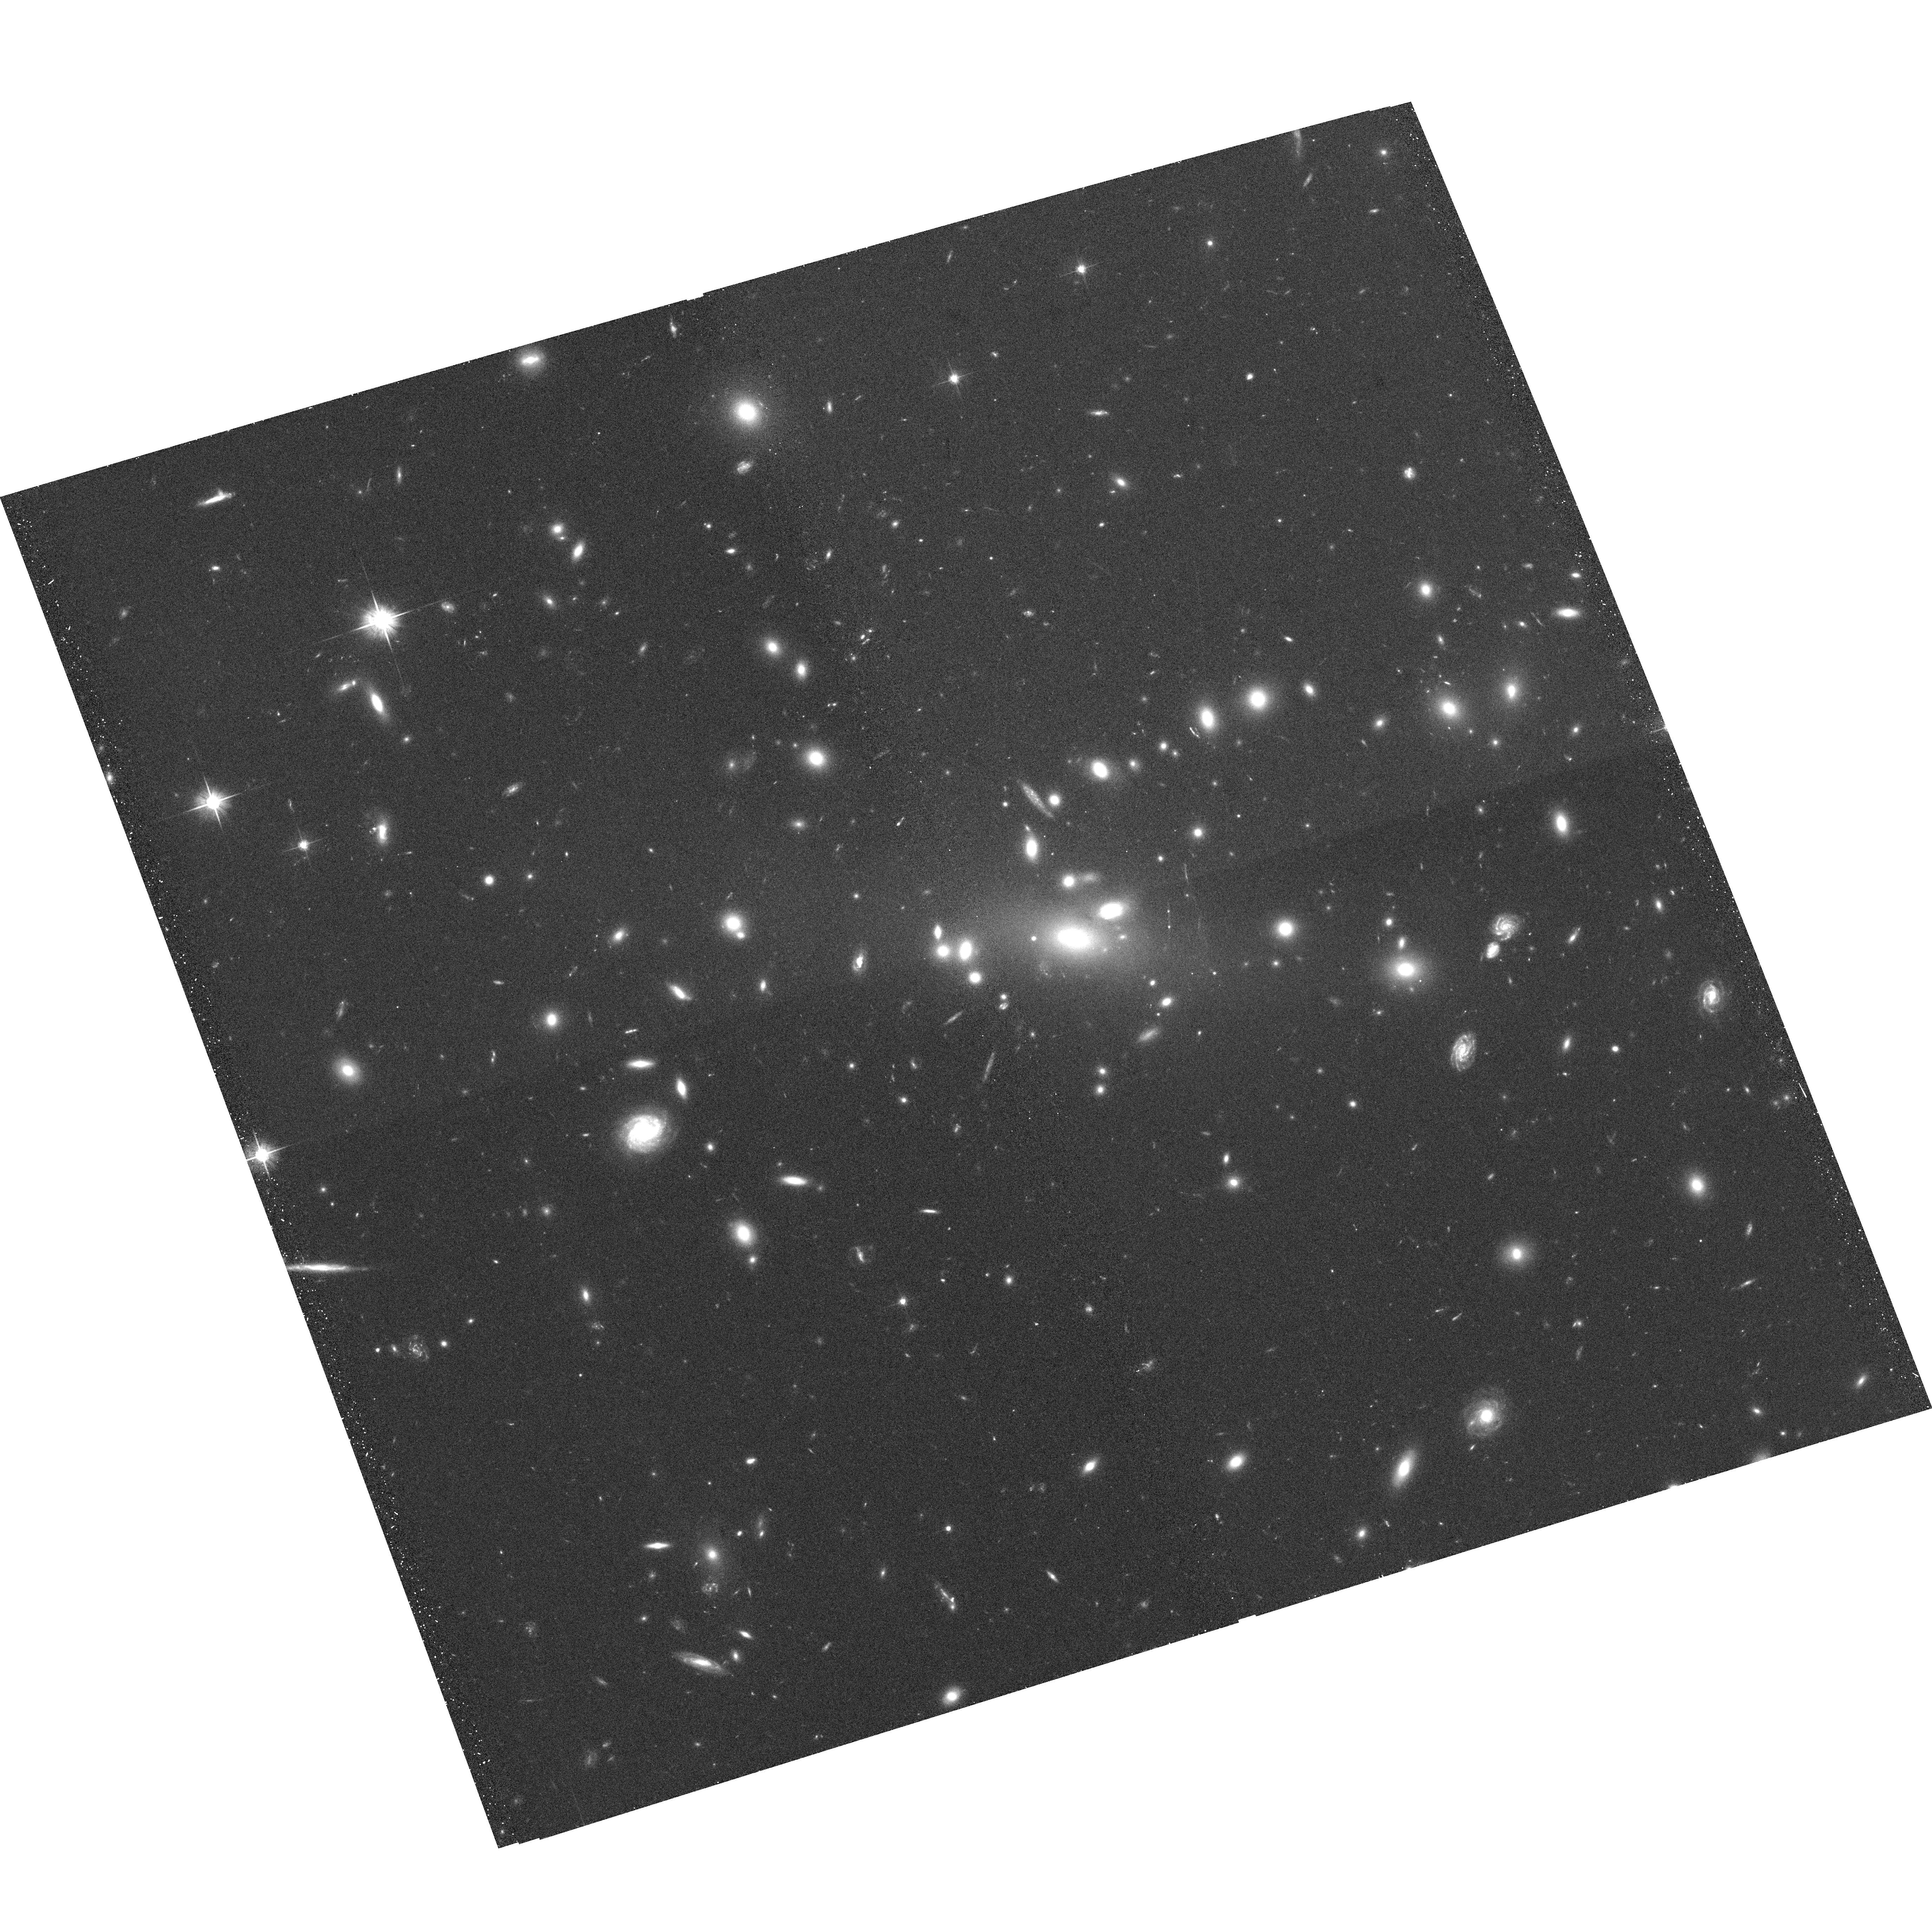
Target: RXCJ0237.4-2630
Instrument: ACS/WFC
Filter: F606W
Exposure: 20 min
Observation ID: hst_10881_16_acs_wfc_f606w_j9sa16

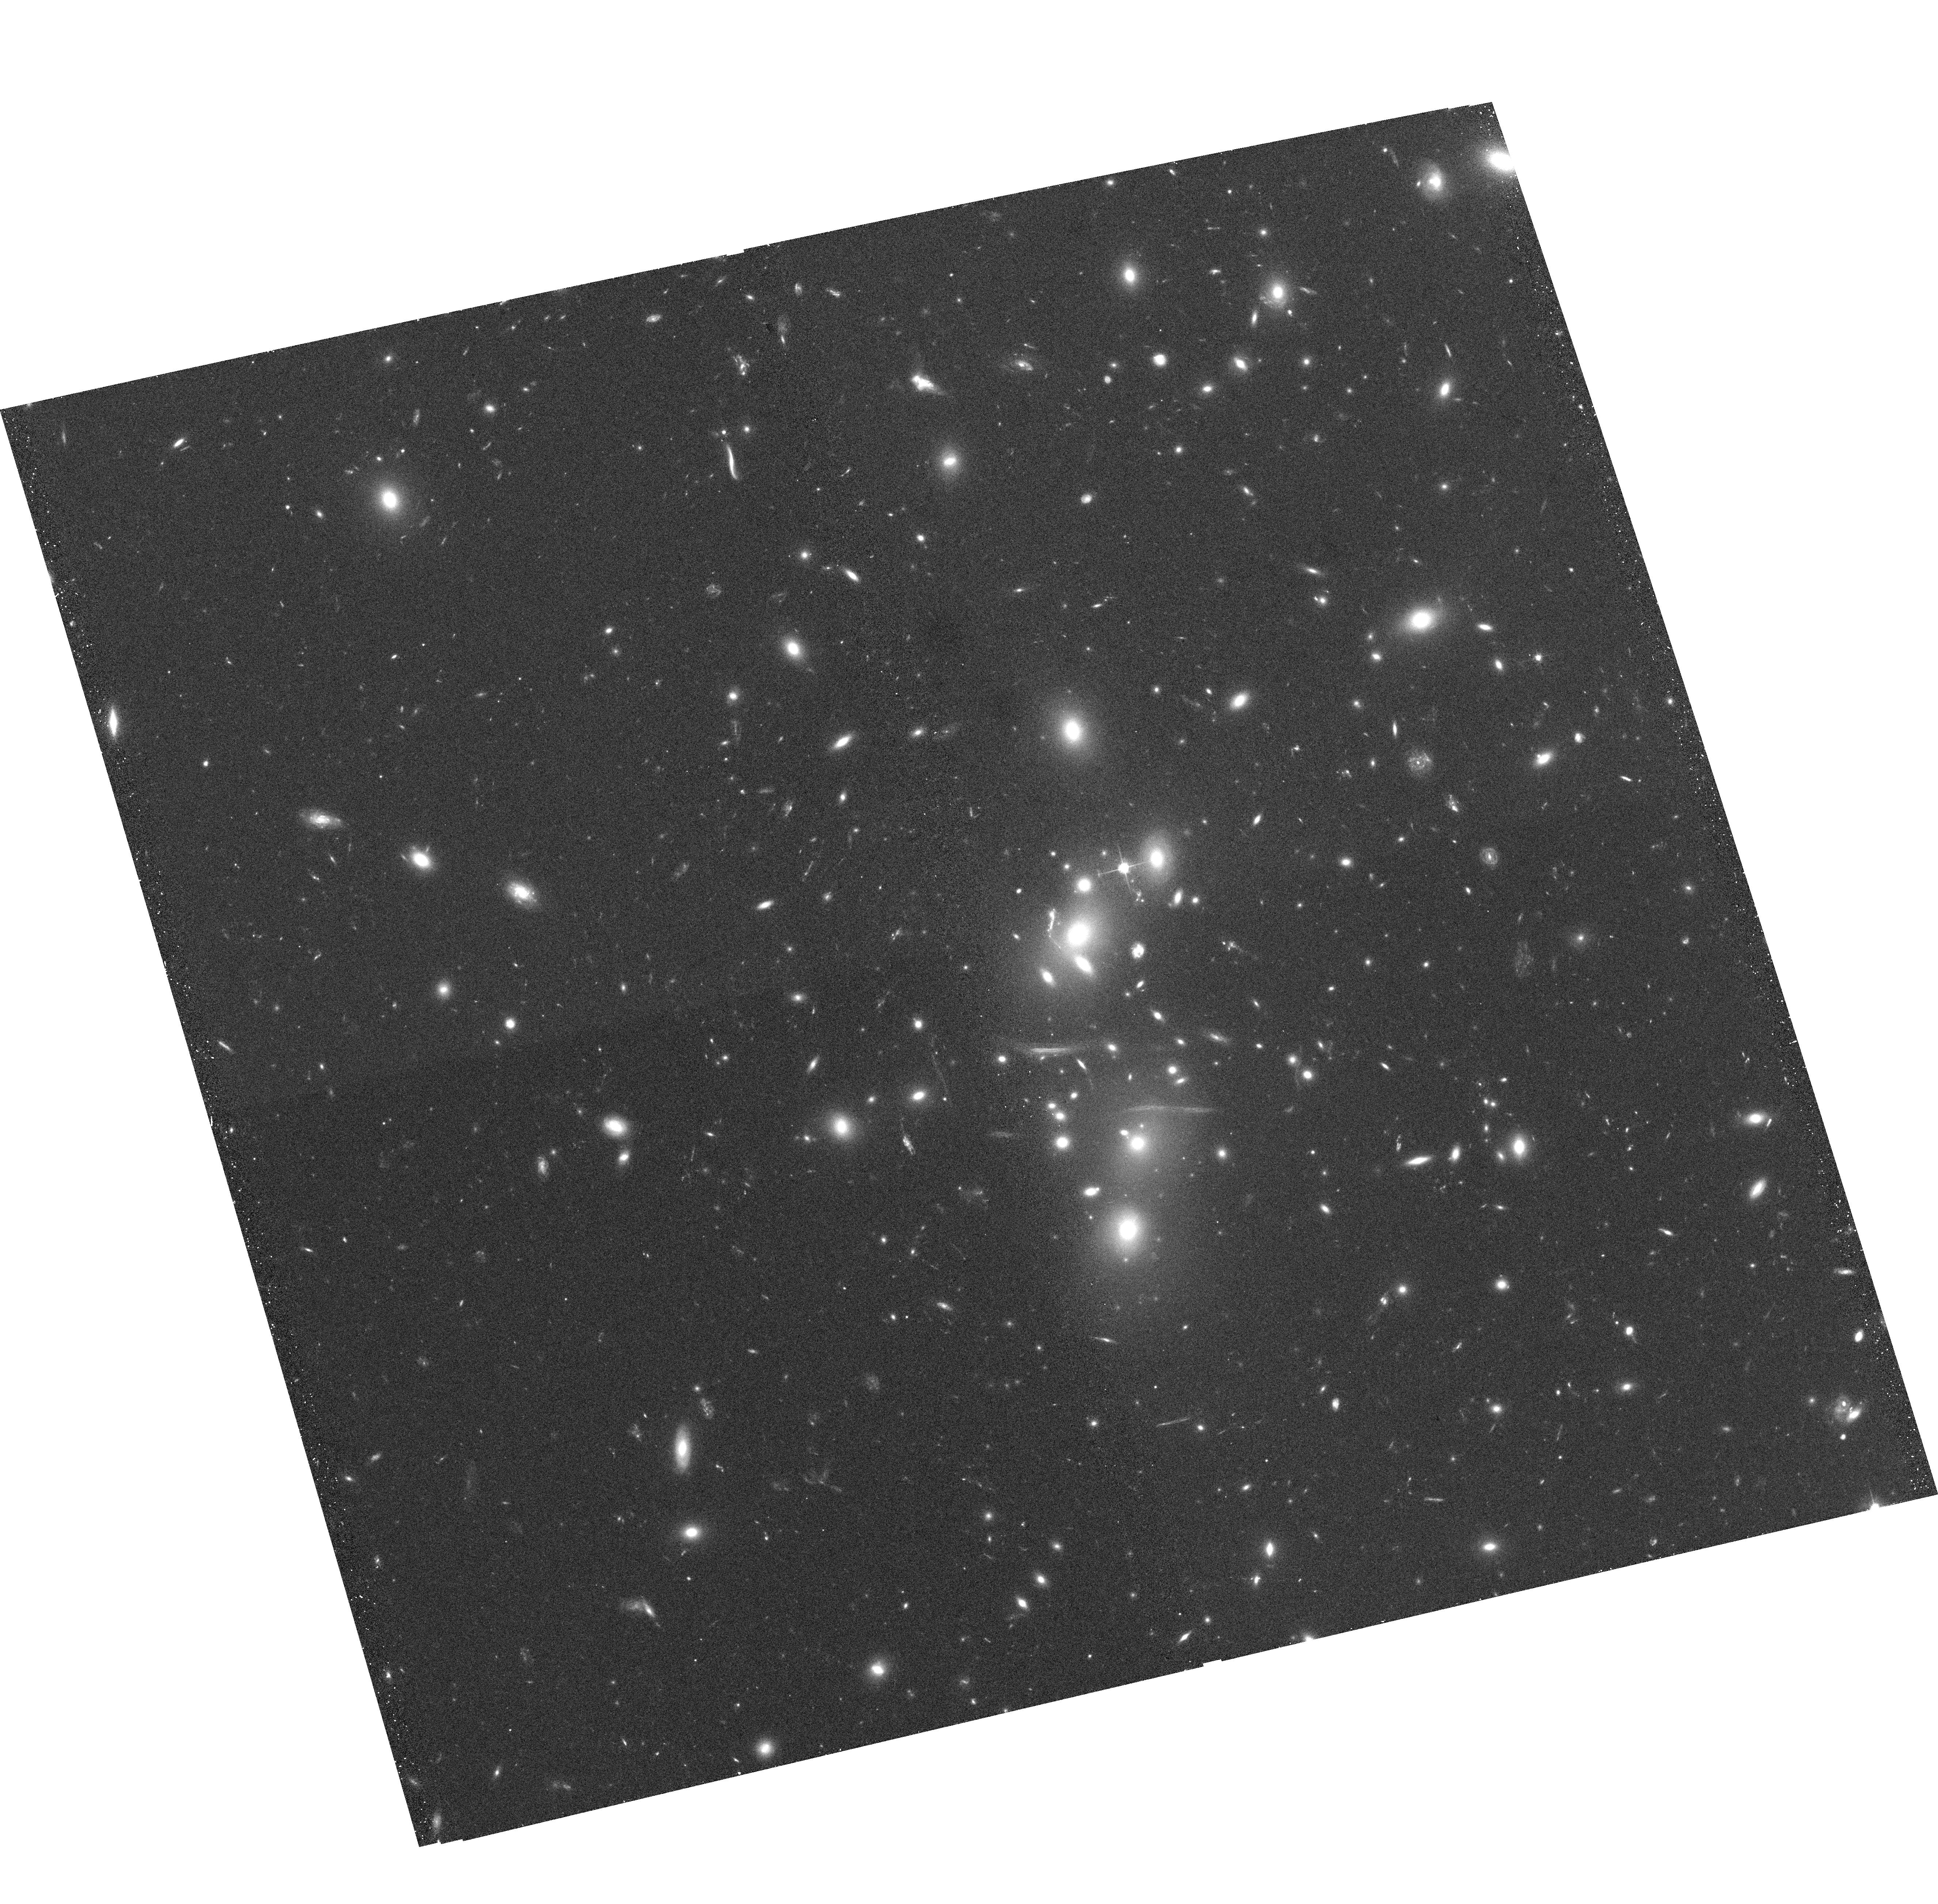
Target: RXCJ0043.4-2037
Instrument: ACS/WFC
Filter: F606W
Exposure: 20 min
Observation ID: hst_10881_04_acs_wfc_f606w_j9sa04

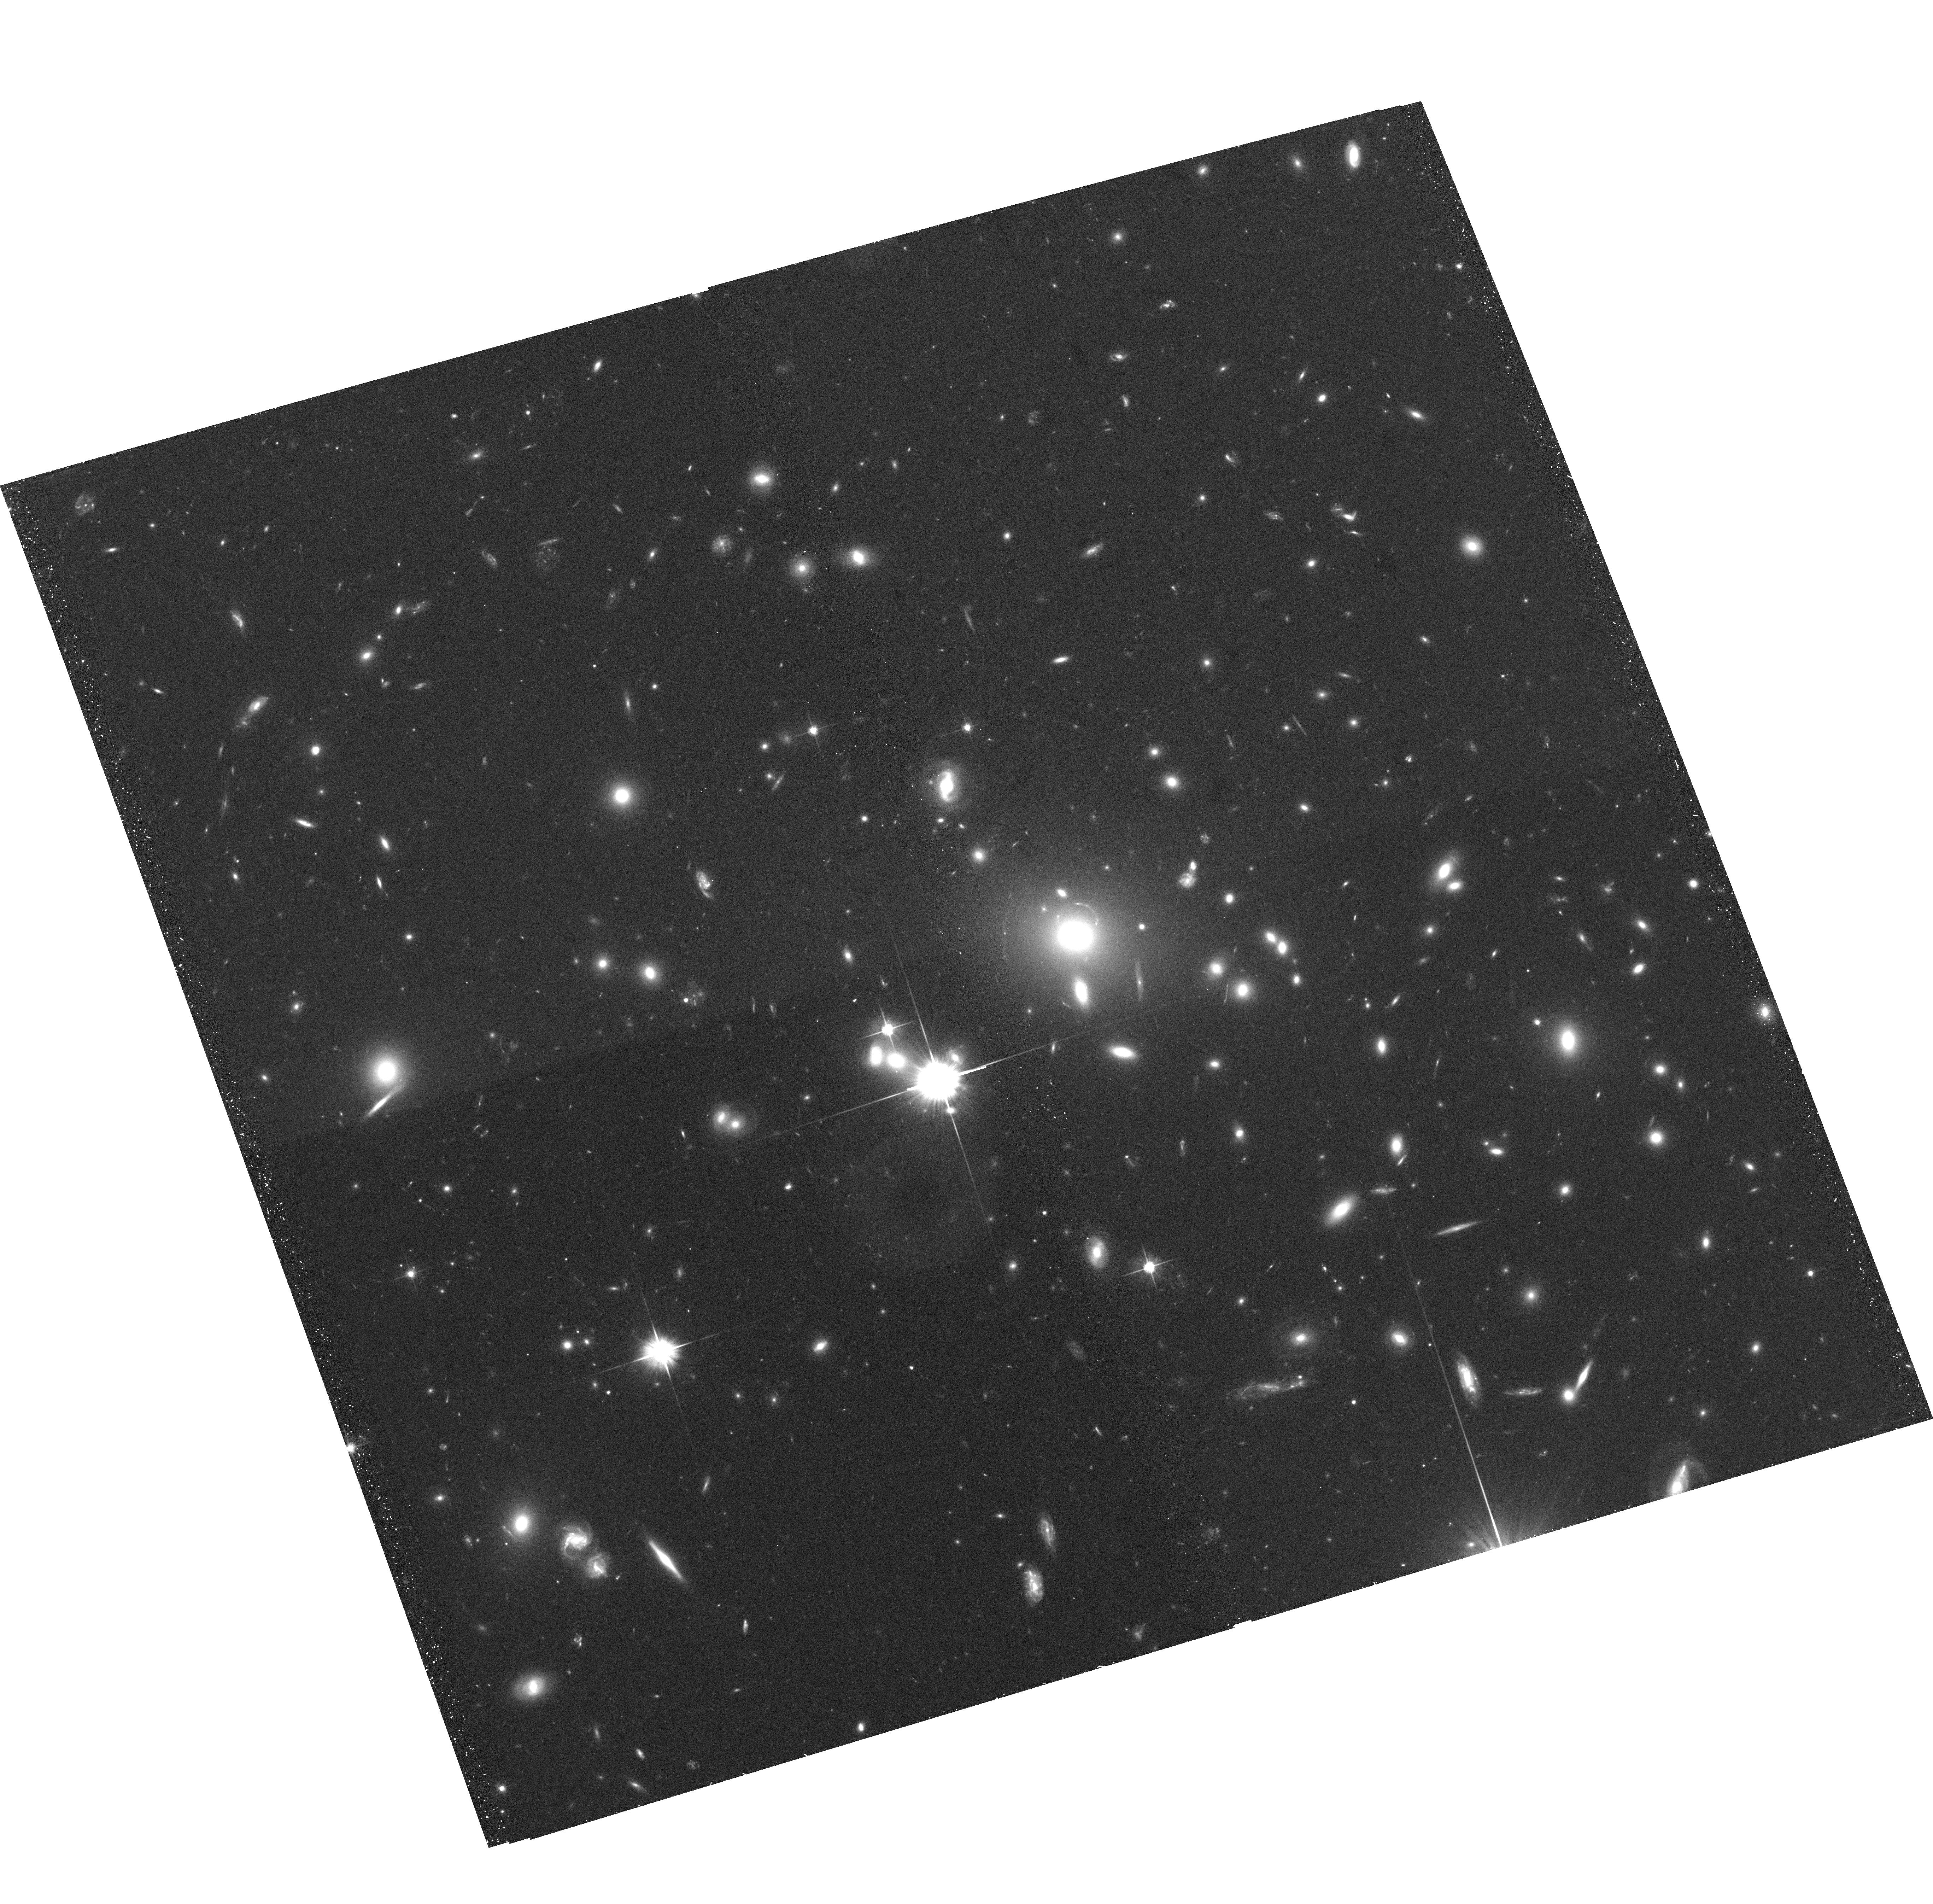
Target: RXCJ0304.1-3656
Instrument: ACS/WFC
Filter: F606W
Exposure: 20 min
Observation ID: hst_10881_17_acs_wfc_f606w_j9sa17

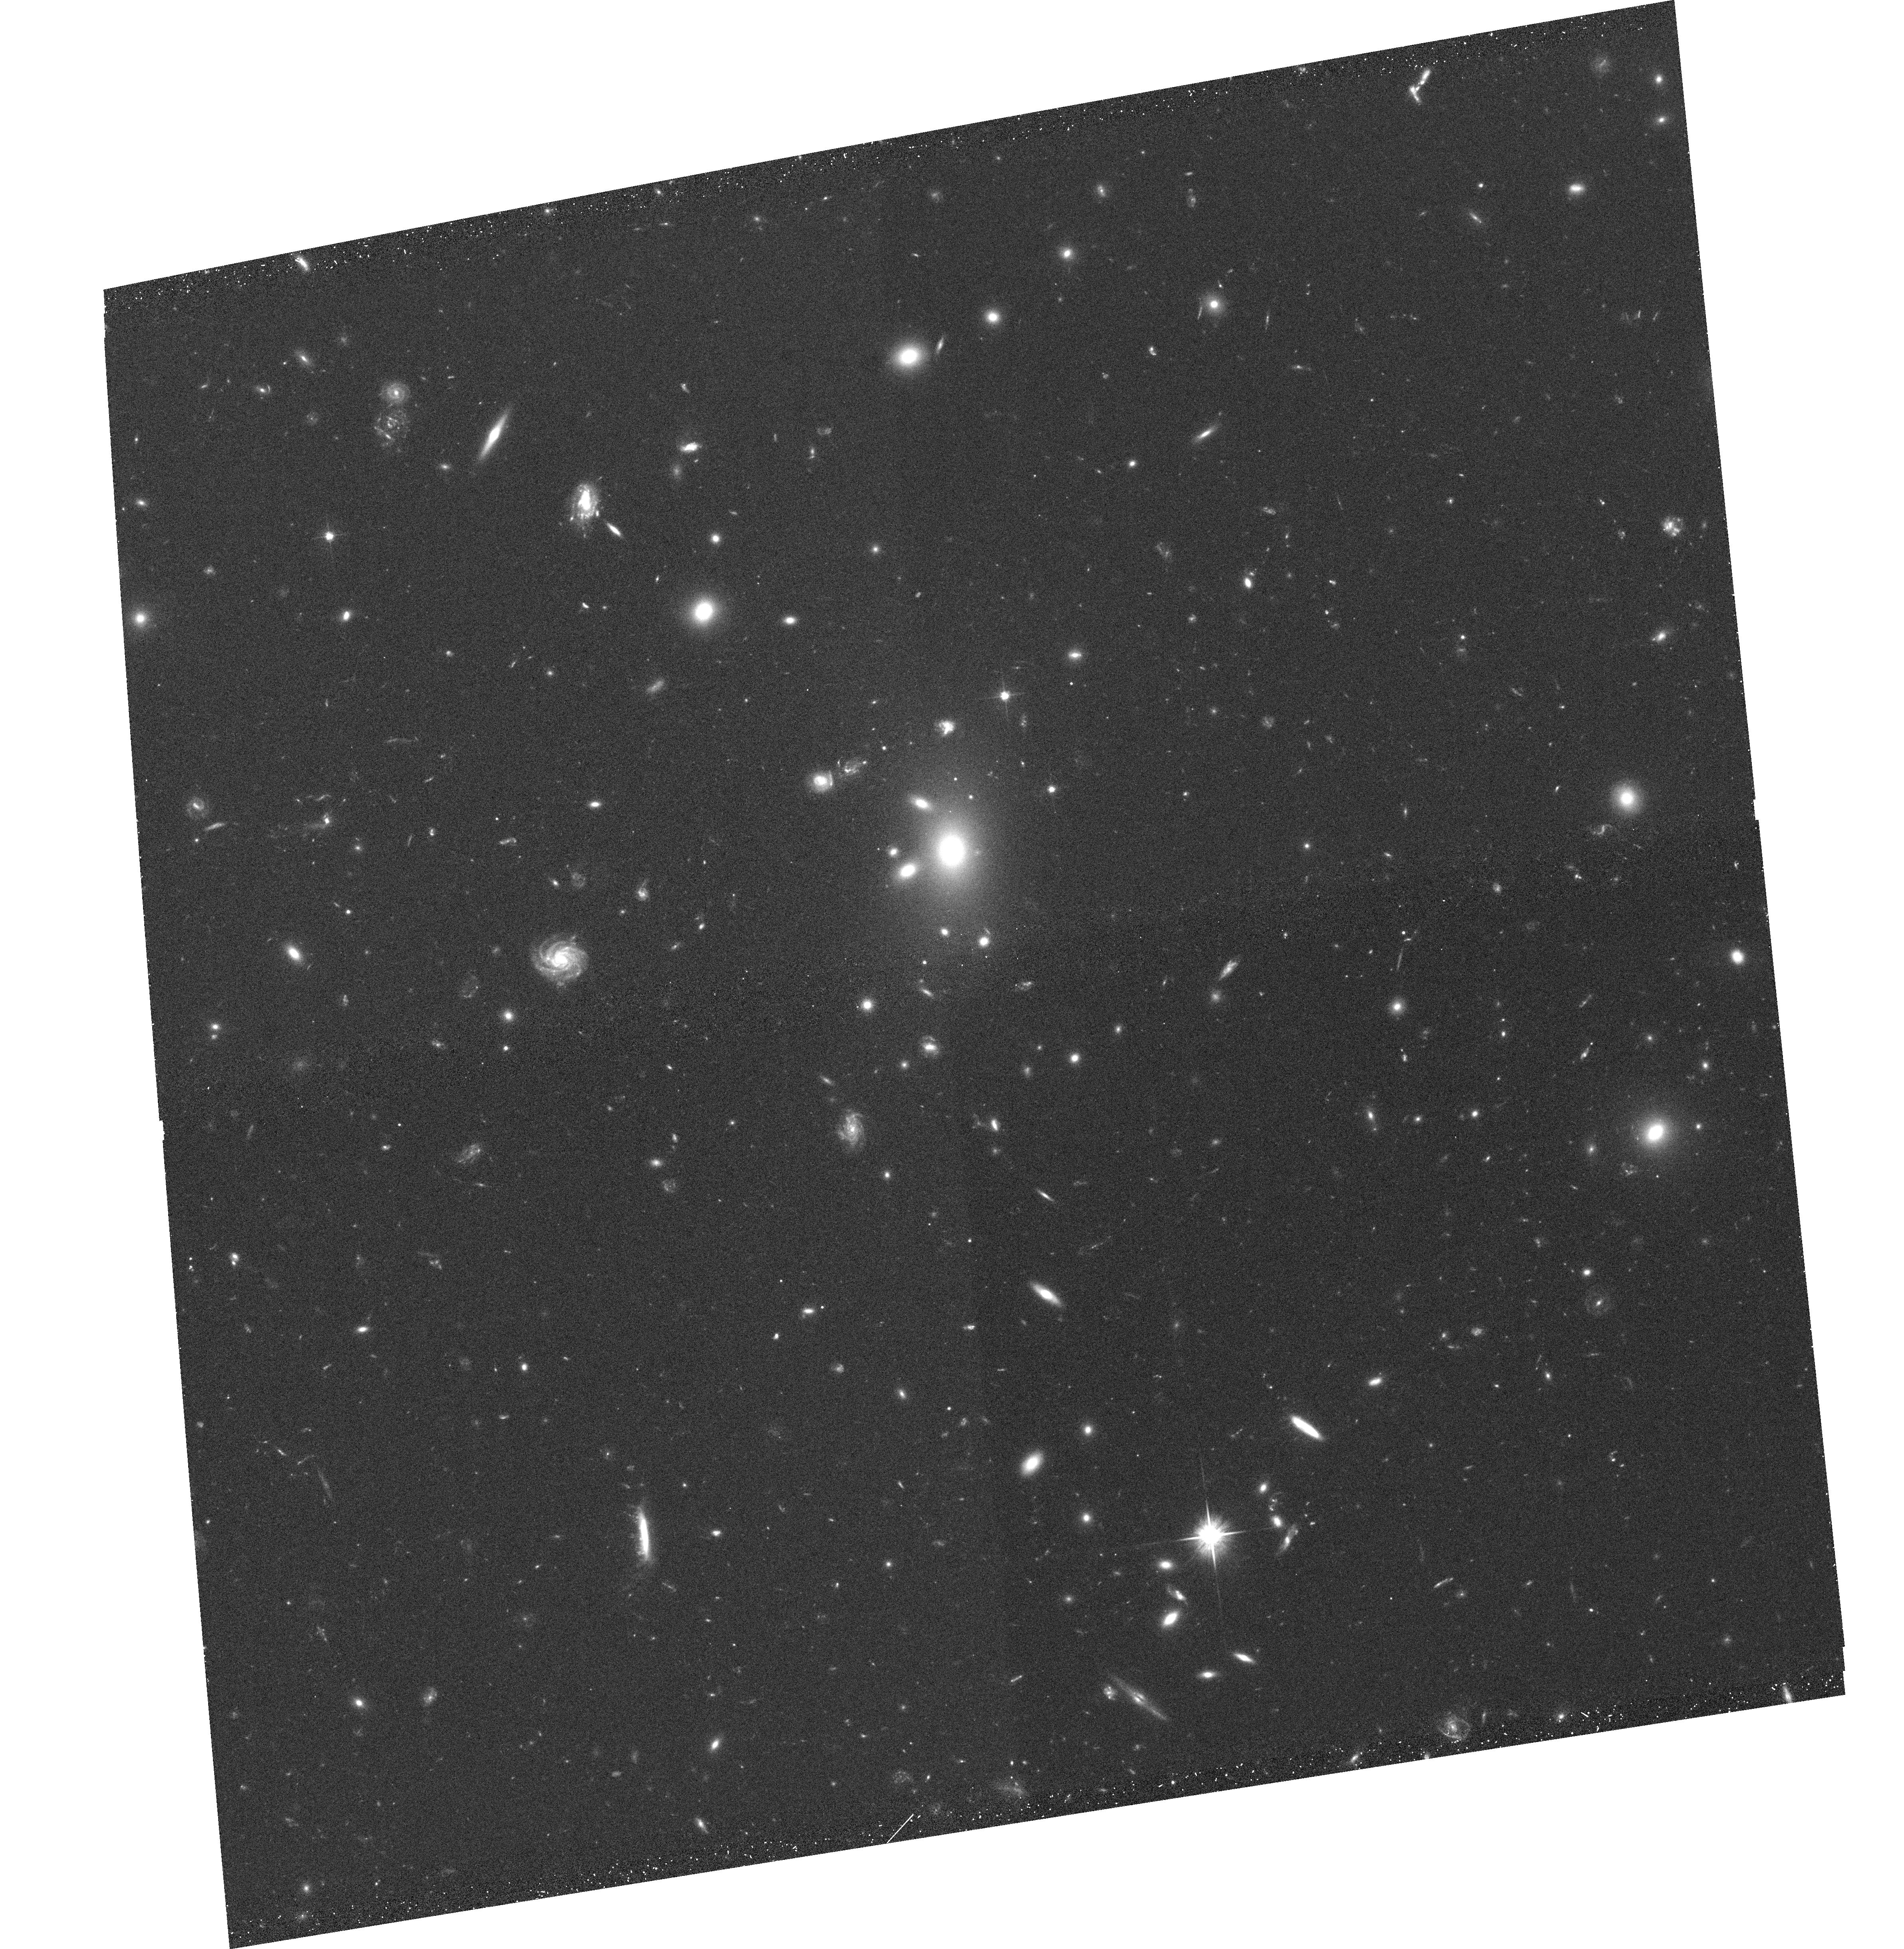
Target: RXCJ0220.9-3829
Instrument: ACS/WFC
Filter: F606W
Exposure: 20 min
Observation ID: hst_10881_13_acs_wfc_f606w_j9sa13

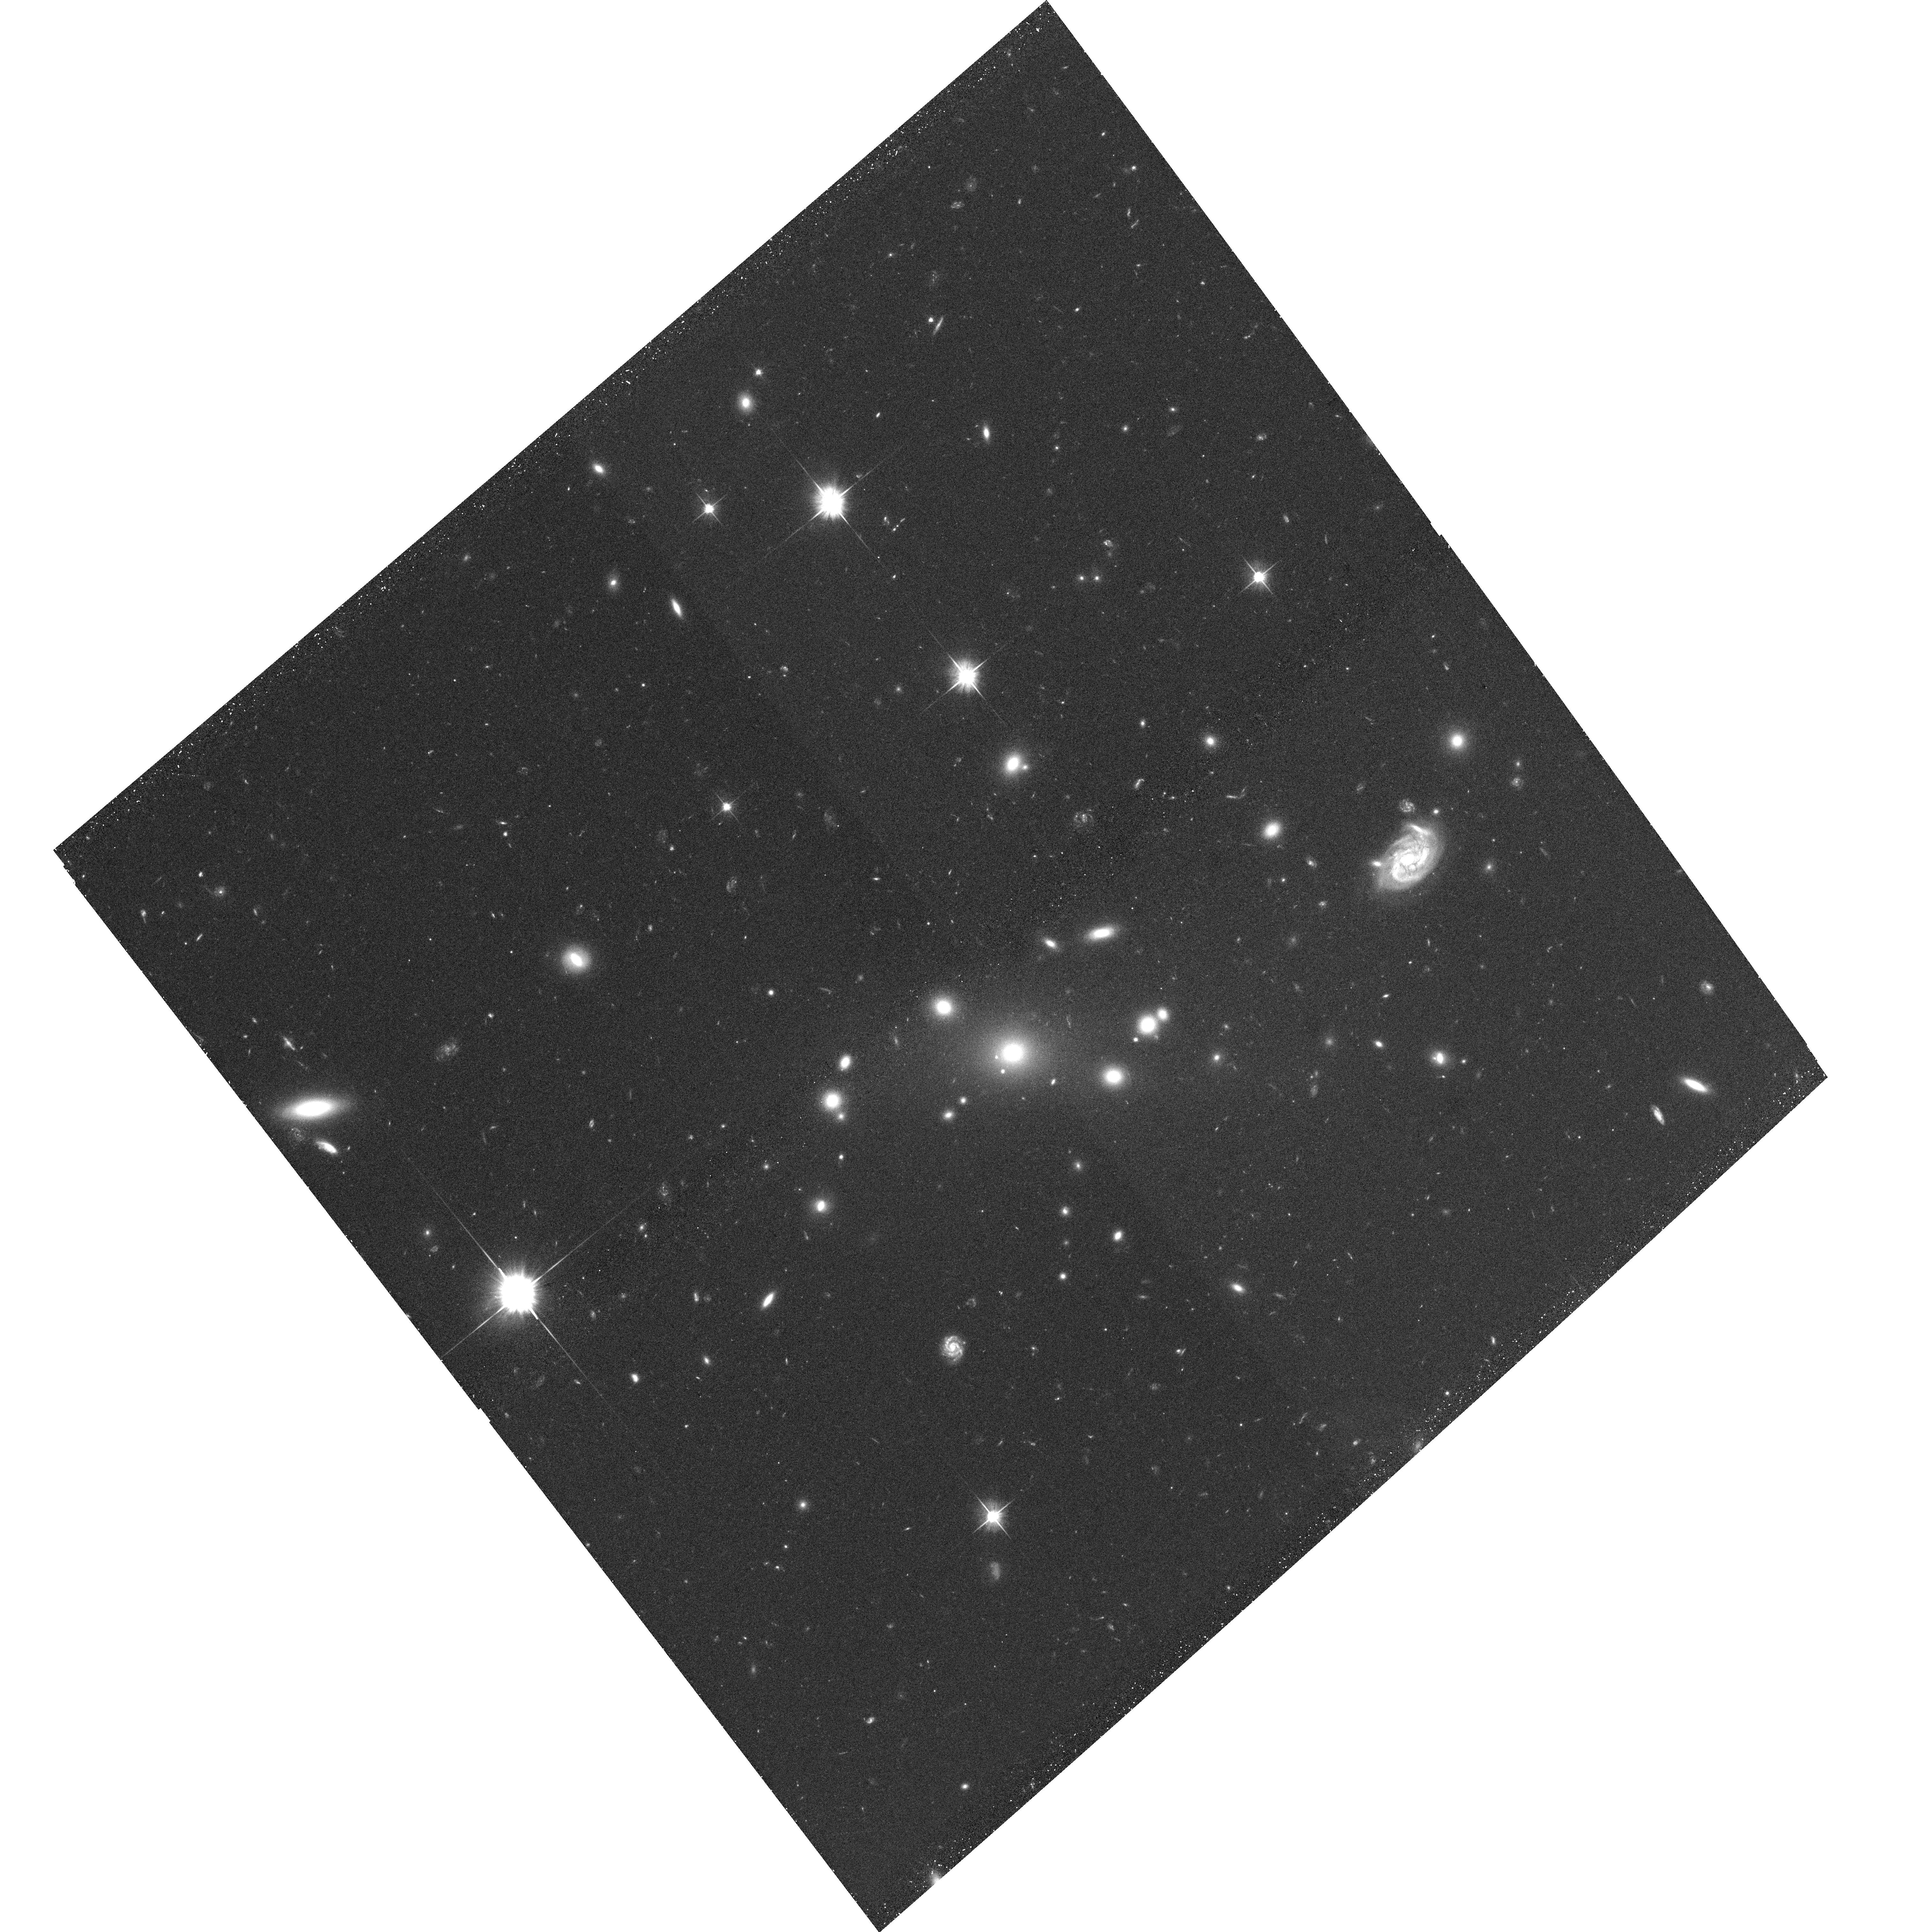
Target: RXJ1000.5+4409
Instrument: ACS/WFC
Filter: F606W
Exposure: 20 min
Observation ID: hst_10881_54_acs_wfc_f606w_j9sa54

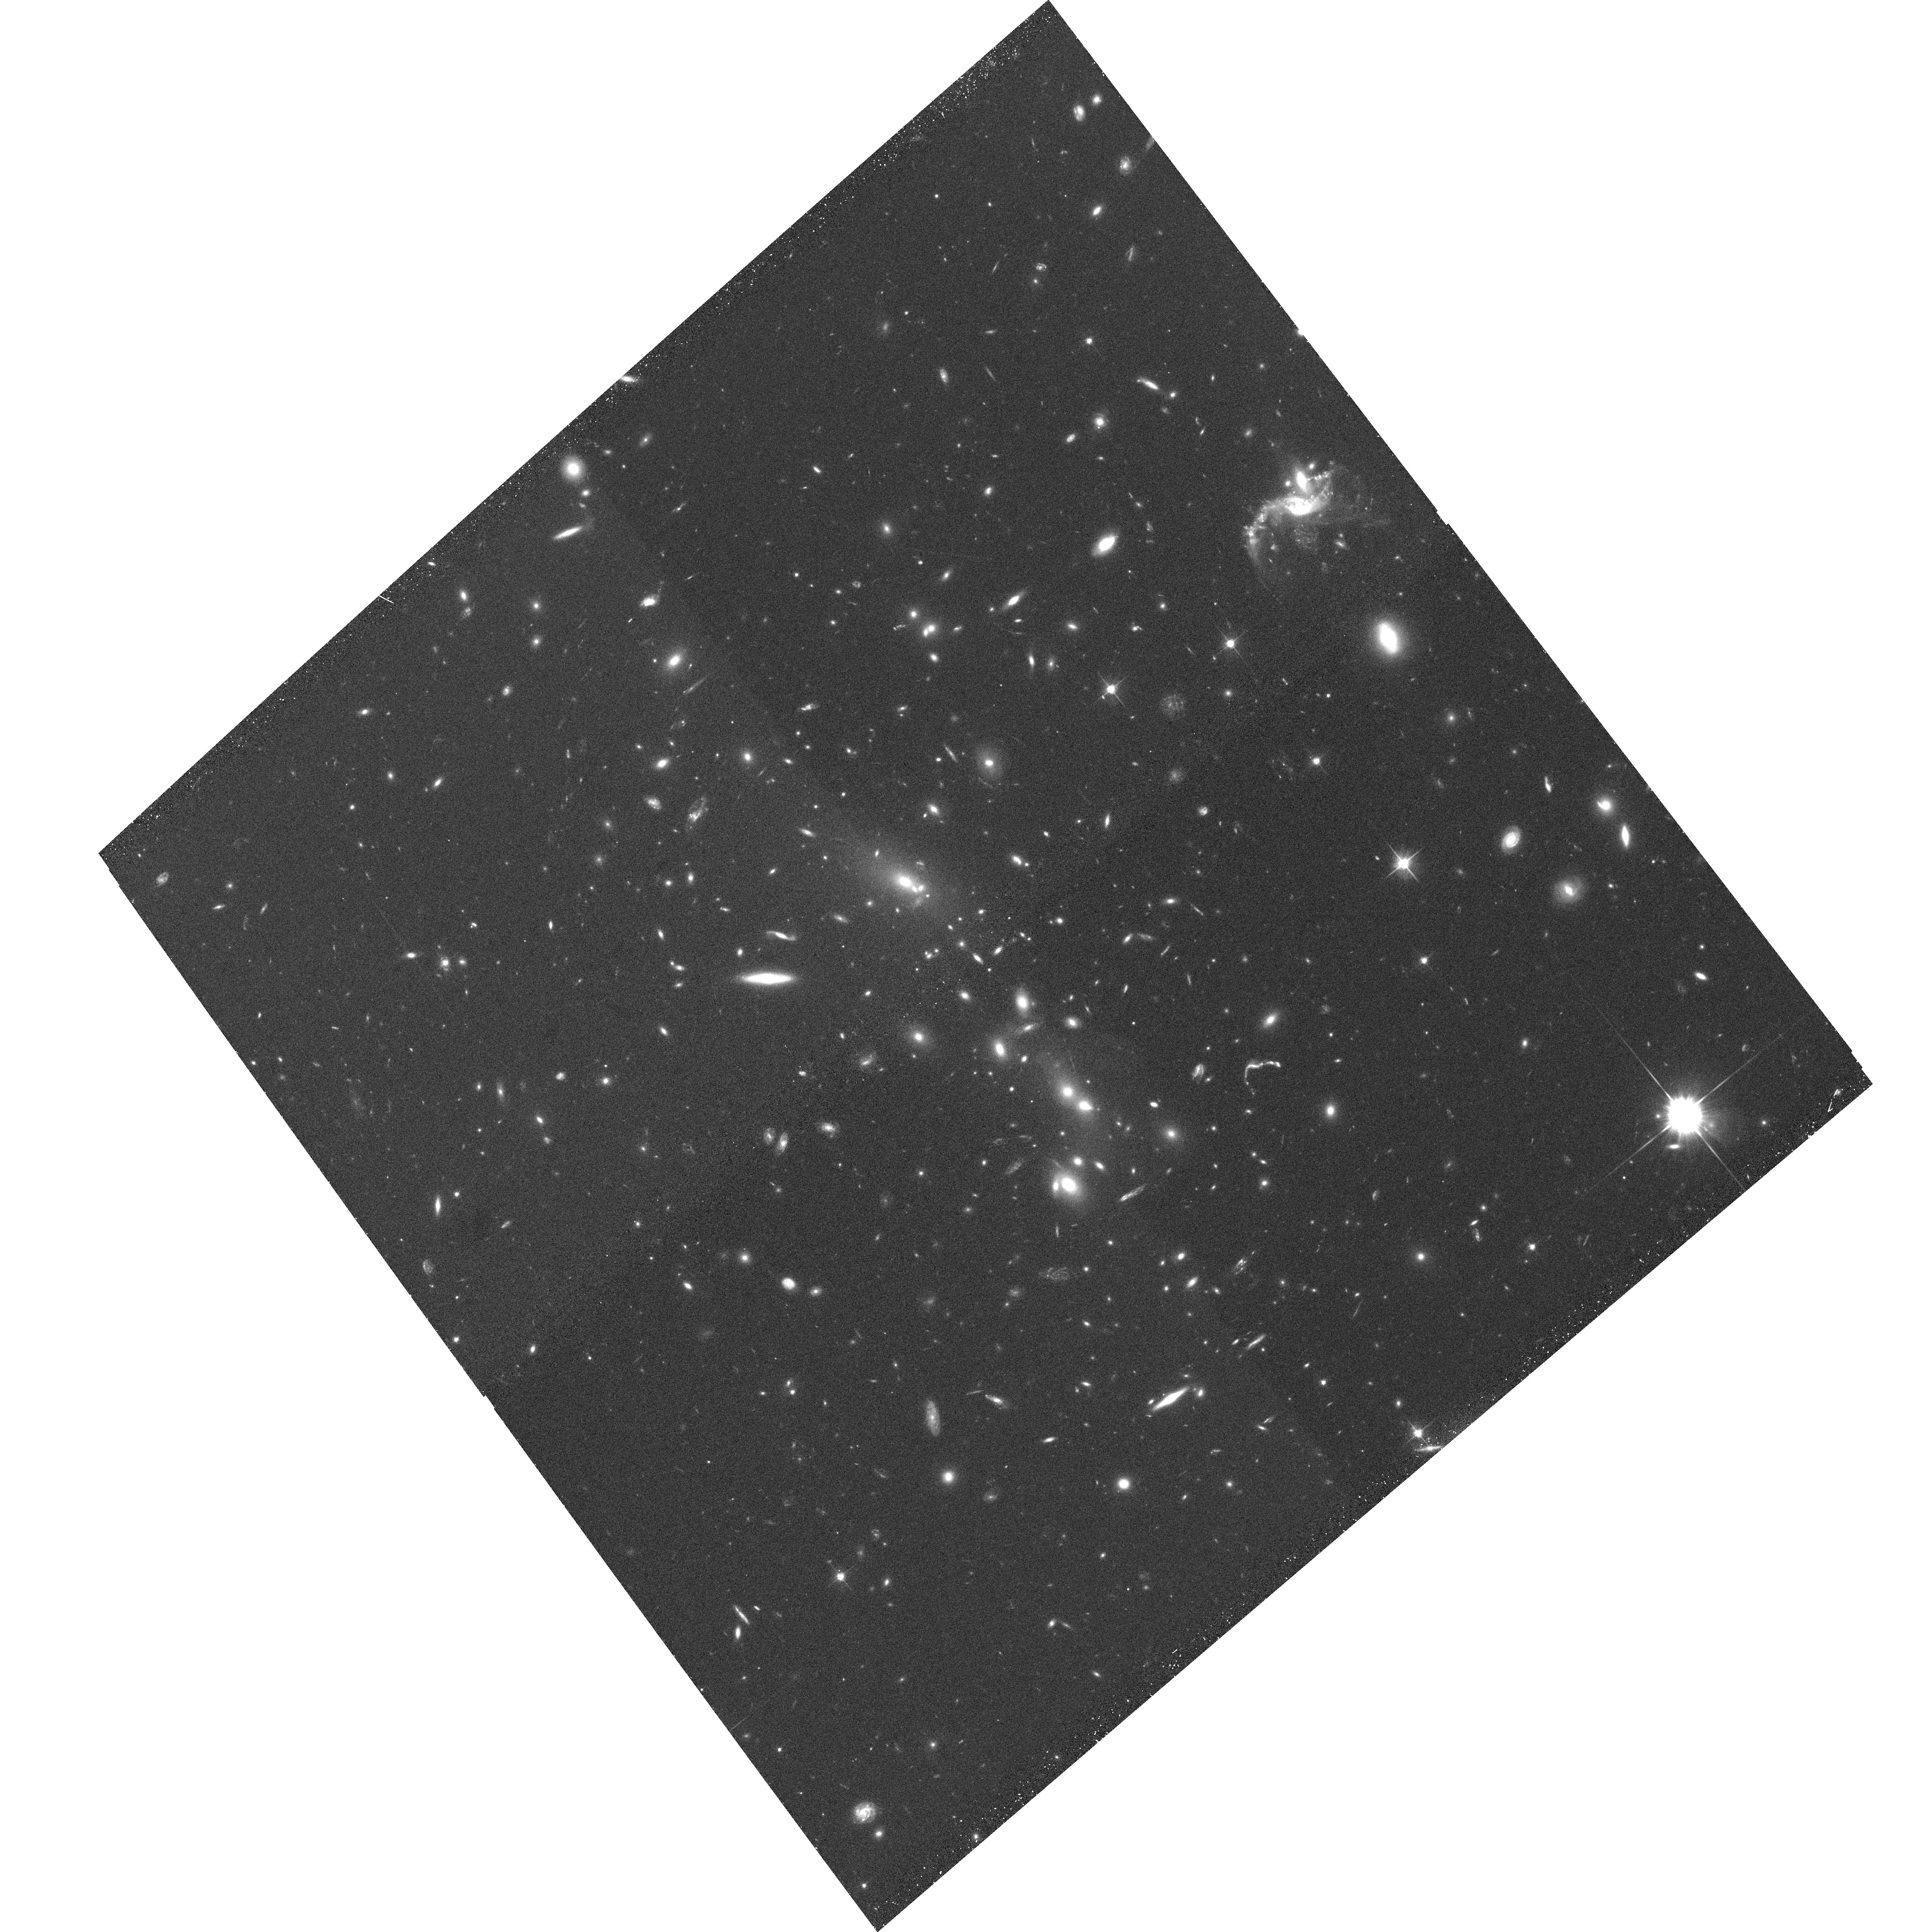
Target: RXCJ0358.8-2955
Instrument: ACS/WFC
Filter: F606W
Exposure: 20 min
Observation ID: hst_10881_21_acs_wfc_f606w_j9sa21

The Ultimate Gravitational Lensing Survey of Cluster Mass and Substructure (PI: Smith, Graham)

We propose a systematic and detailed investigation of the mass, substructure, and thermodynamics of one hundred X-ray luminous galaxy clusters at 0.15<z<0.3. The primary goal is to test our recent suggestion that this population is dominated by dynamically immature disturbed clusters, and that the observed mass-temperature relation suffers strong structural segregation. If confirmed, this would represent a paradigm shift in our observational understanding of clusters, that were hitherto believed to be dominated by mature, undisturbed systems. The key observation to this endeavor is Hubble imaging of cluster cores to identify robustly tangential and radial multiple arcs and measure the shape of faint galaxies. These strong and weak lensing signals will give an accurate measure of the total mass and structure of the dark matter distribution that we will subsequently compare with X-ray and Sunyaev Zeldovich Effect observables. The broader applications of our project include 1) the calibration of mass-temperature and mass-SZE scaling relations which will be critical for the calibration of proposed dark energy experiments, and 2) the low redshift baseline study of the demographics of massive clusters to aid interpretation of future high redshift (z>1) cluster samples. For this ultimate cluster survey, we request ACS SNAPSHOTS through the F606W filter drawn from a target list of 143 clusters.